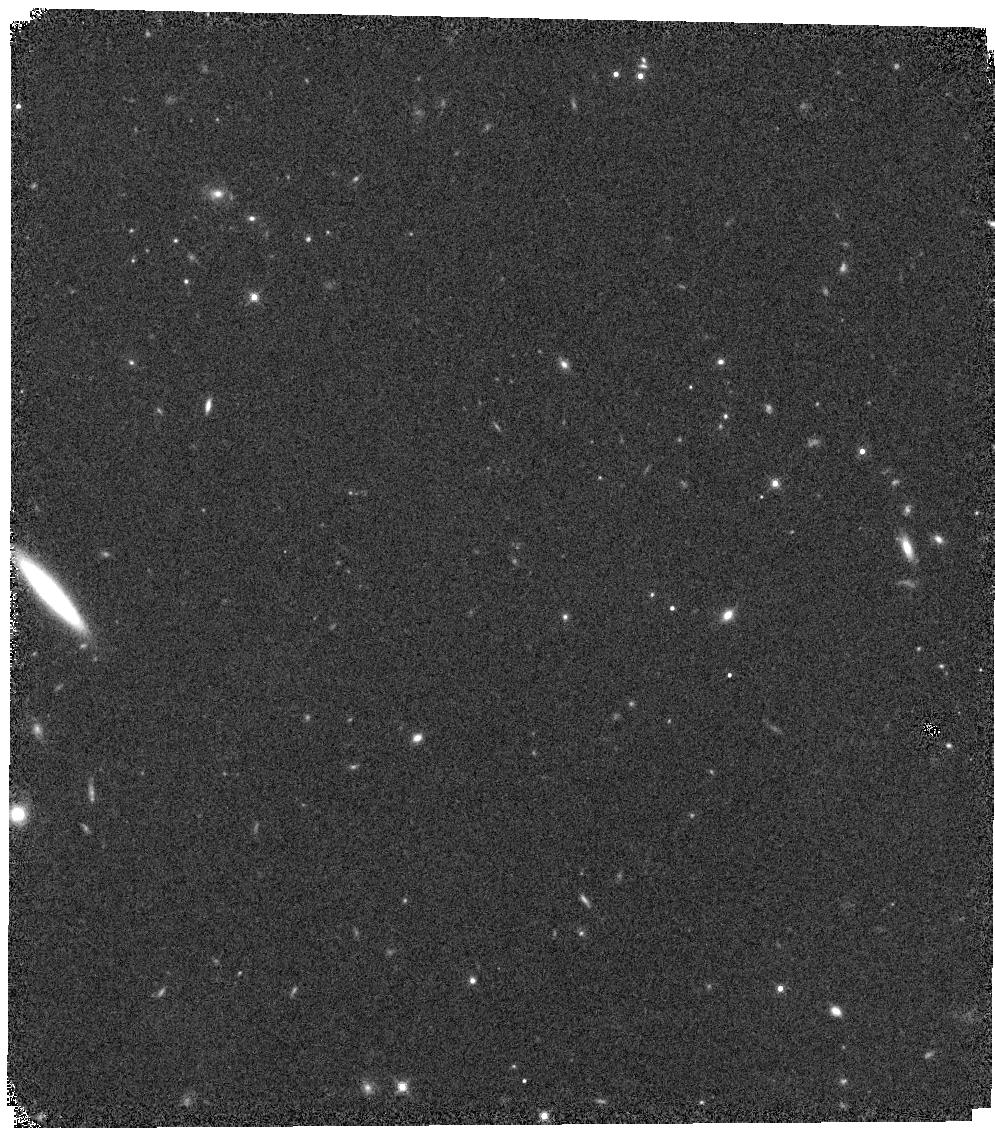
Target: W0032-4946
Instrument: WFC3/IR
Filter: F139M
Exposure: 20 min
Observation ID: hst_15201_03_wfc3_ir_f139m_idl203

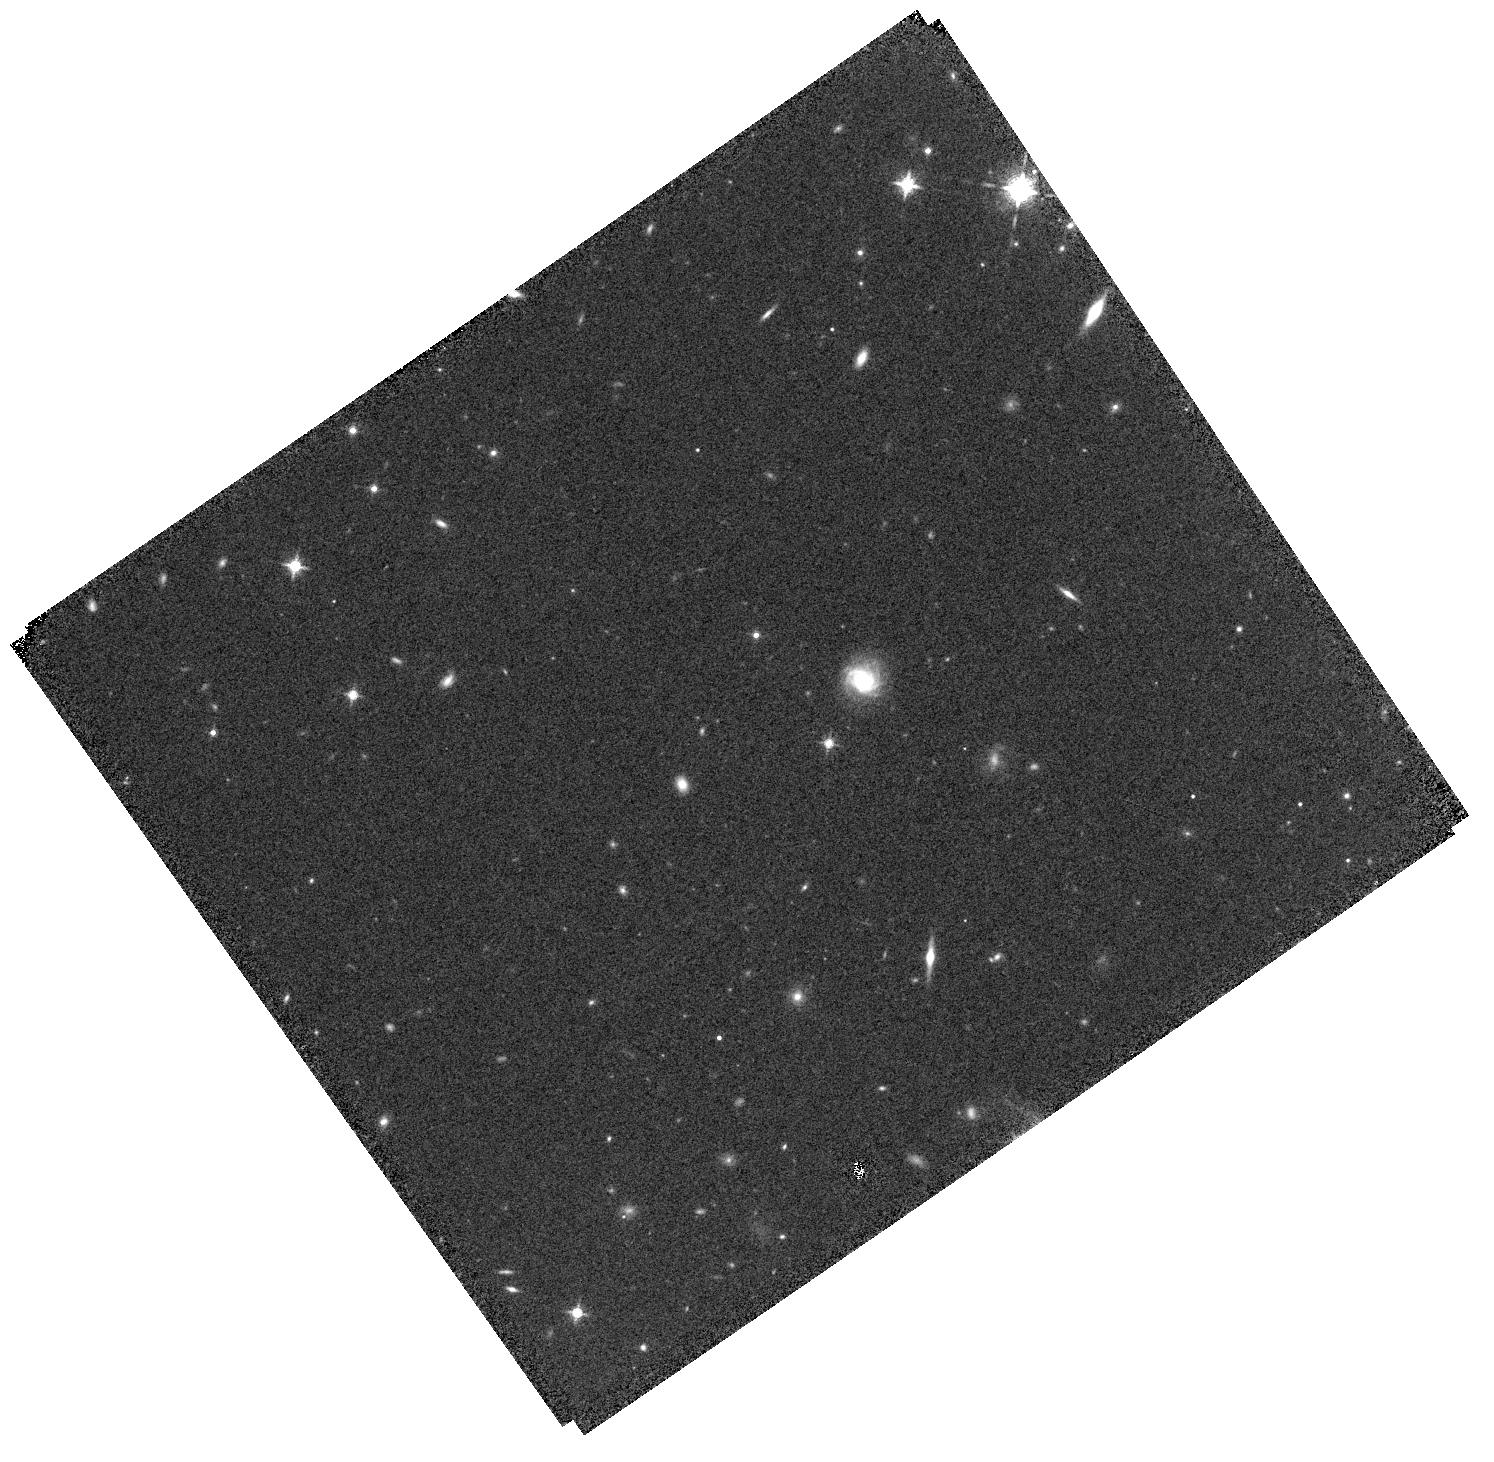
Target: W0413-4750
Instrument: WFC3/IR
Filter: F127M
Exposure: 20 min
Observation ID: hst_15201_13_wfc3_ir_f127m_idl213

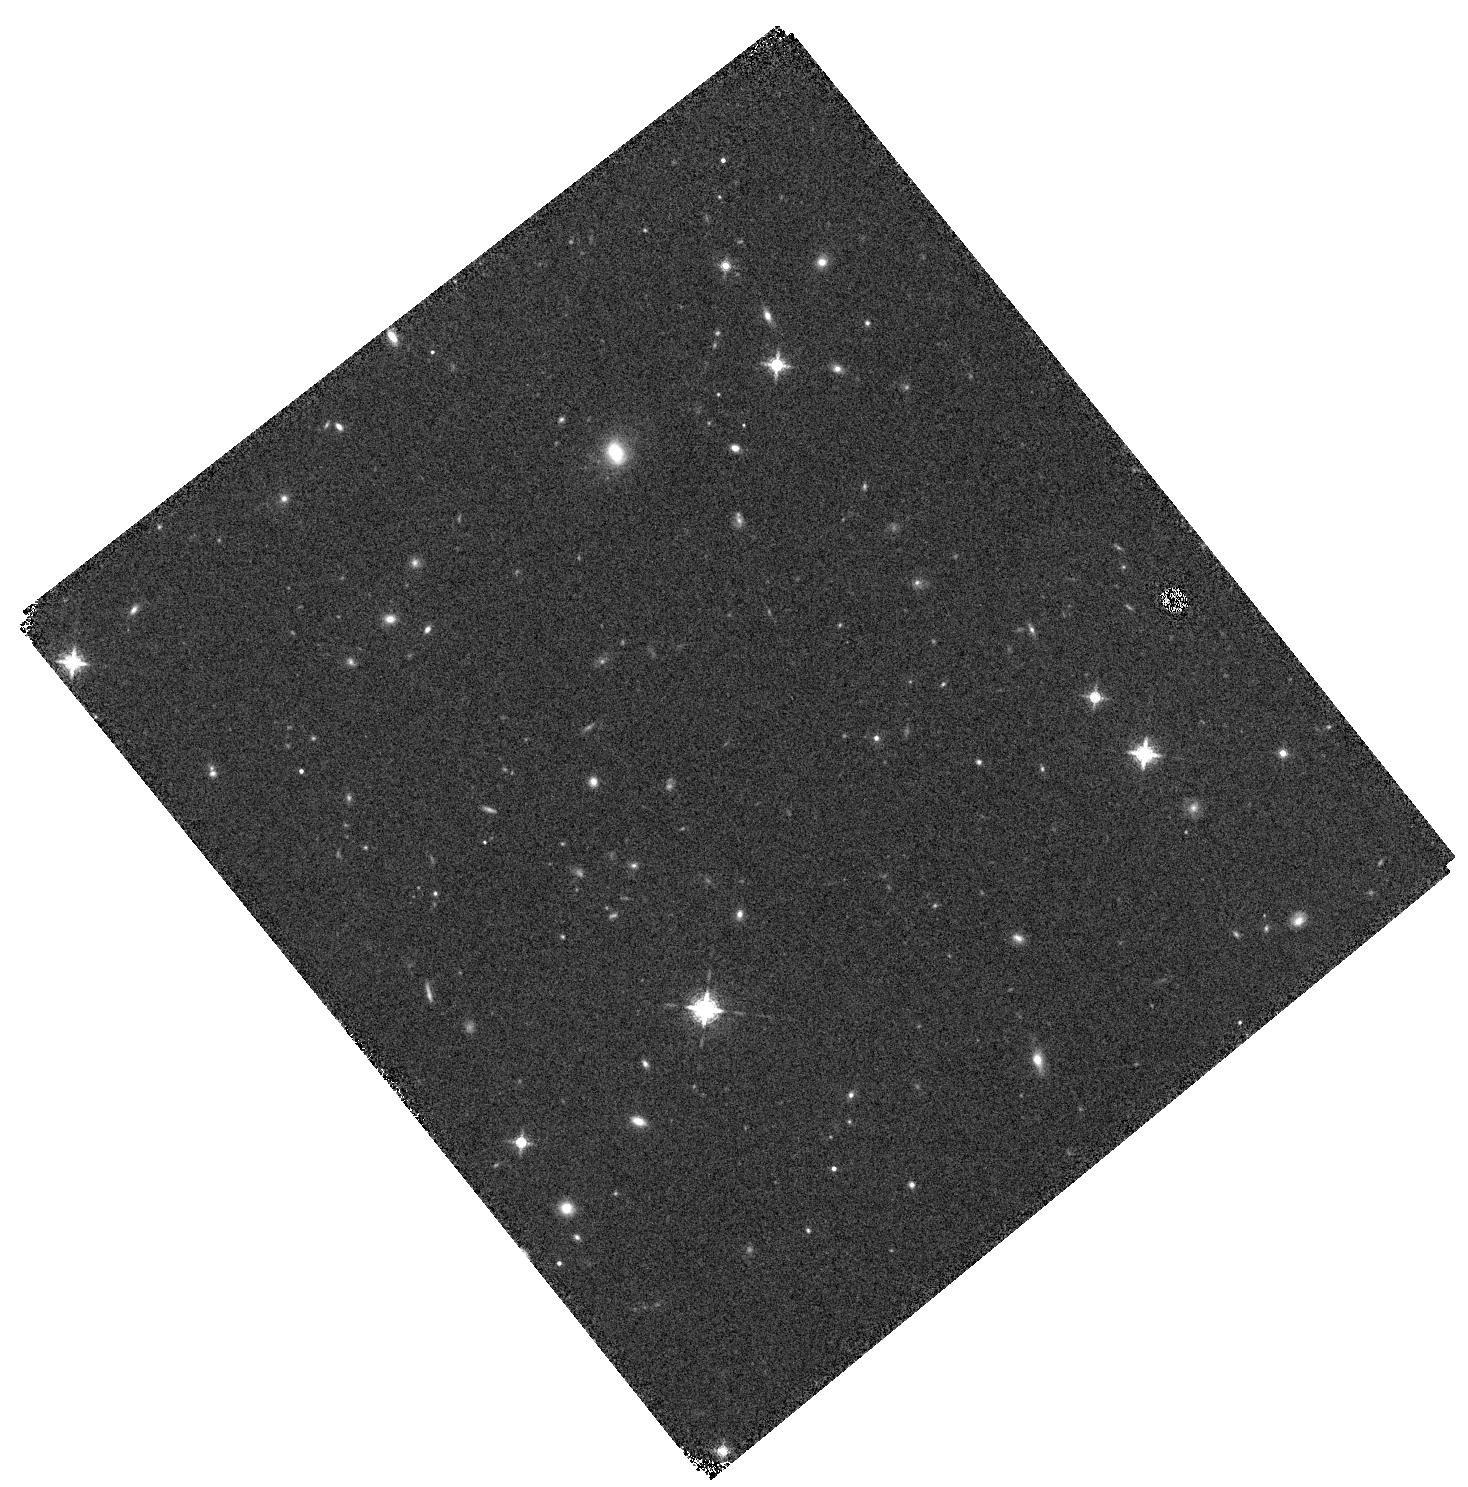
Target: W0350-5658
Instrument: WFC3/IR
Filter: F139M
Exposure: 22 min
Observation ID: hst_15201_09_wfc3_ir_f139m_idl209

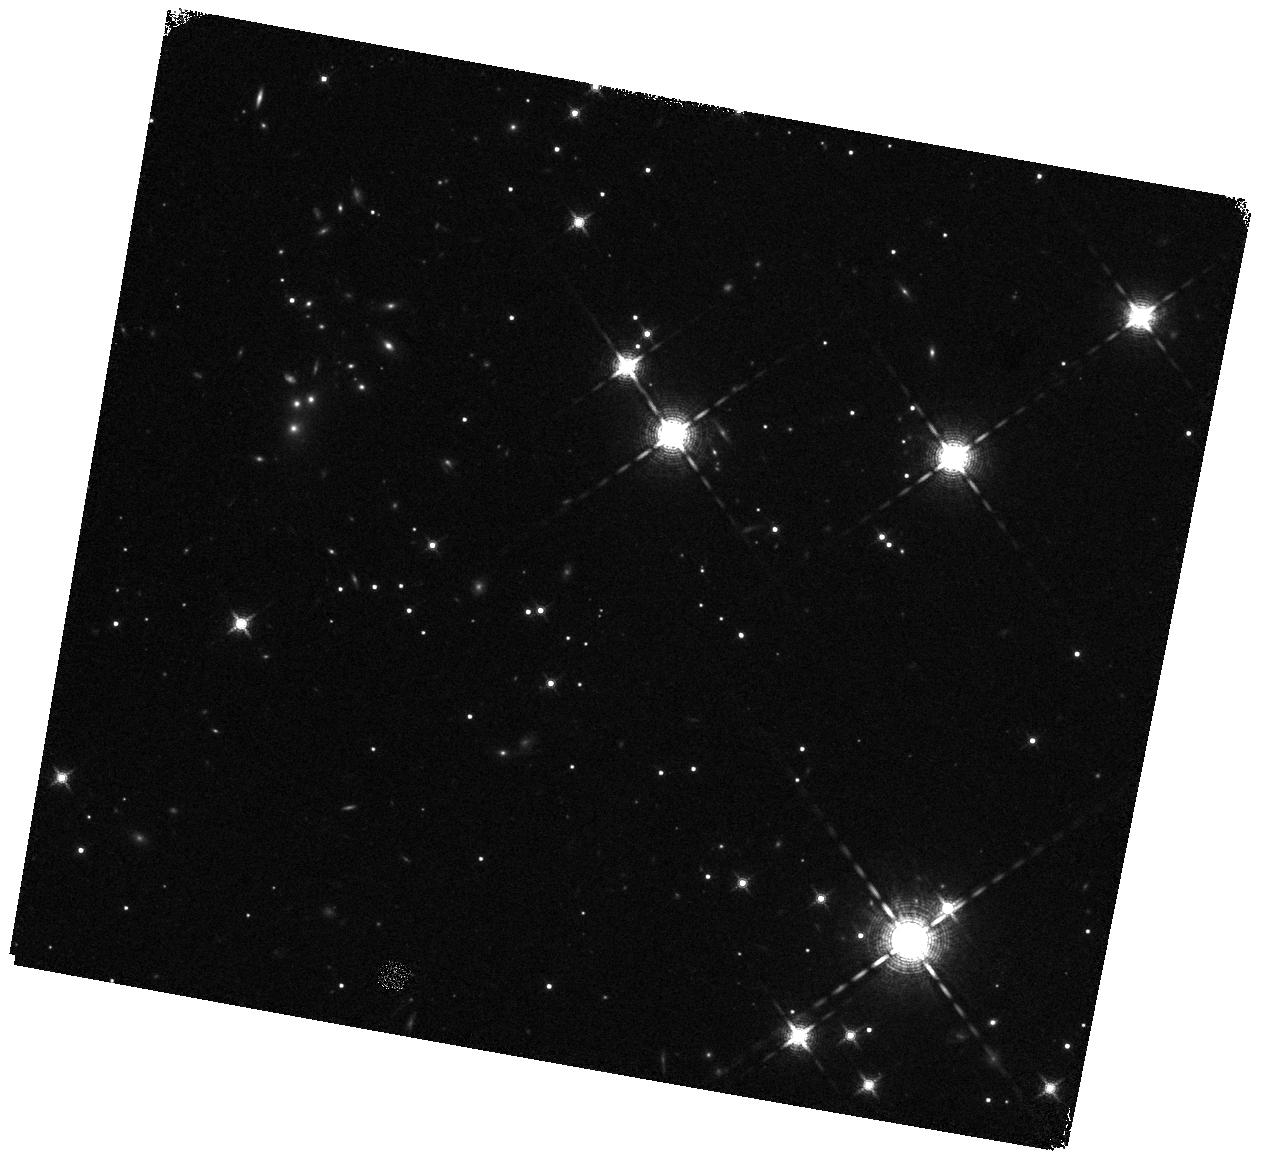
Target: W2056+1459
Instrument: WFC3/IR
Filter: F139M
Exposure: 20 min
Observation ID: hst_15201_26_wfc3_ir_f139m_idl226

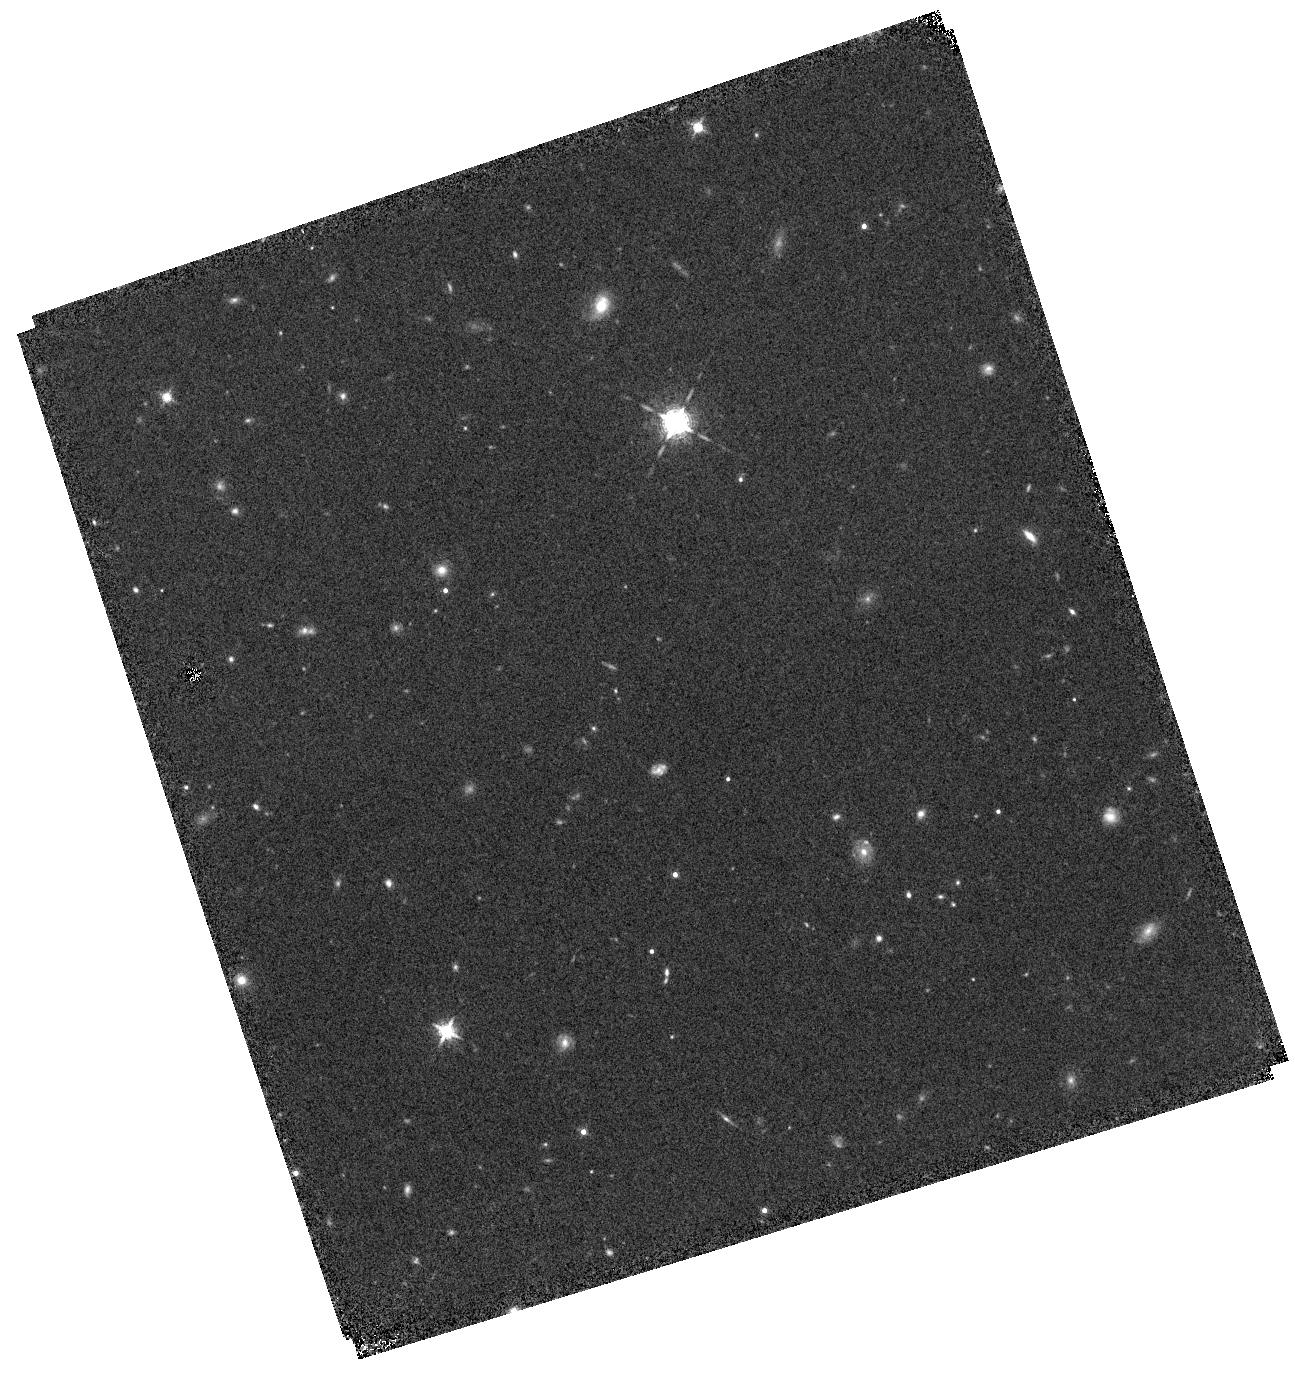
Target: W0359-5401
Instrument: WFC3/IR
Filter: F127M
Exposure: 20 min
Observation ID: hst_15201_10_wfc3_ir_f127m_idl210

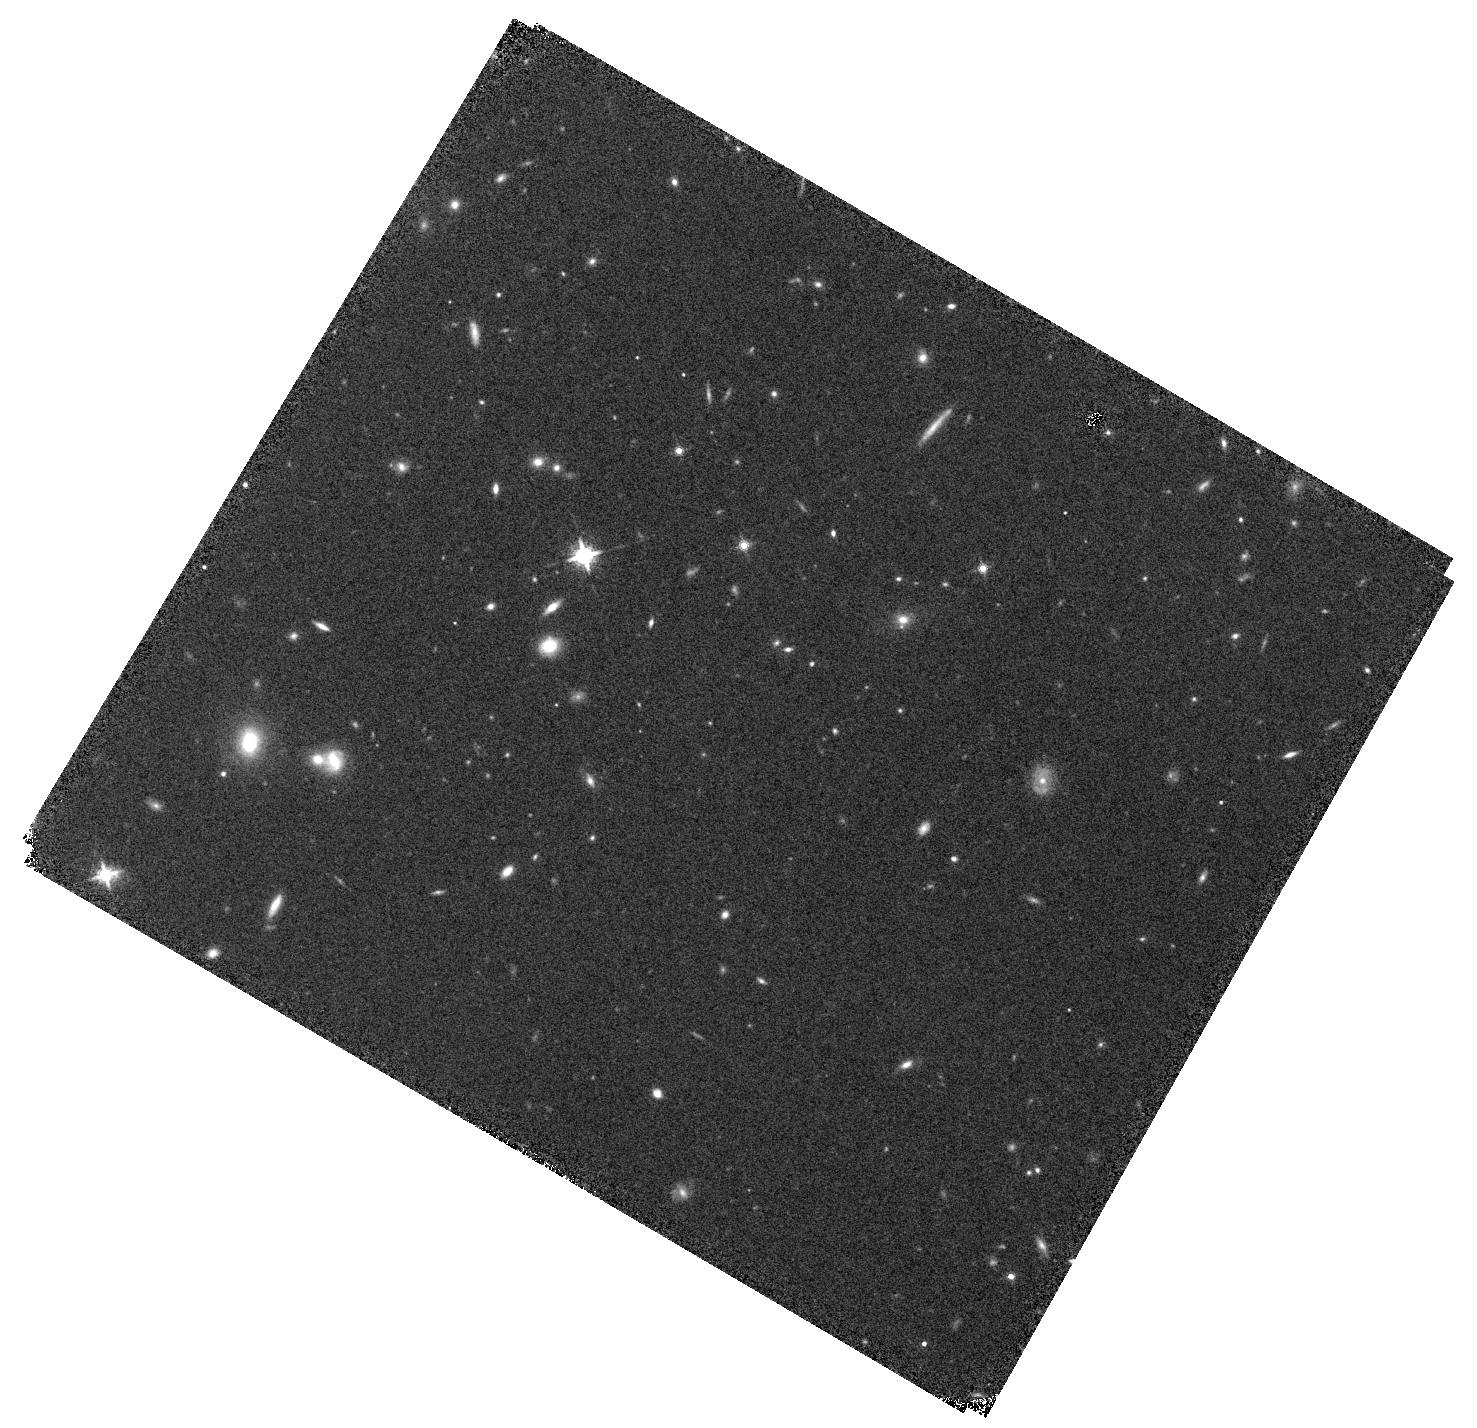
Target: W0812+4021
Instrument: WFC3/IR
Filter: F139M
Exposure: 20 min
Observation ID: hst_15201_16_wfc3_ir_f139m_idl216

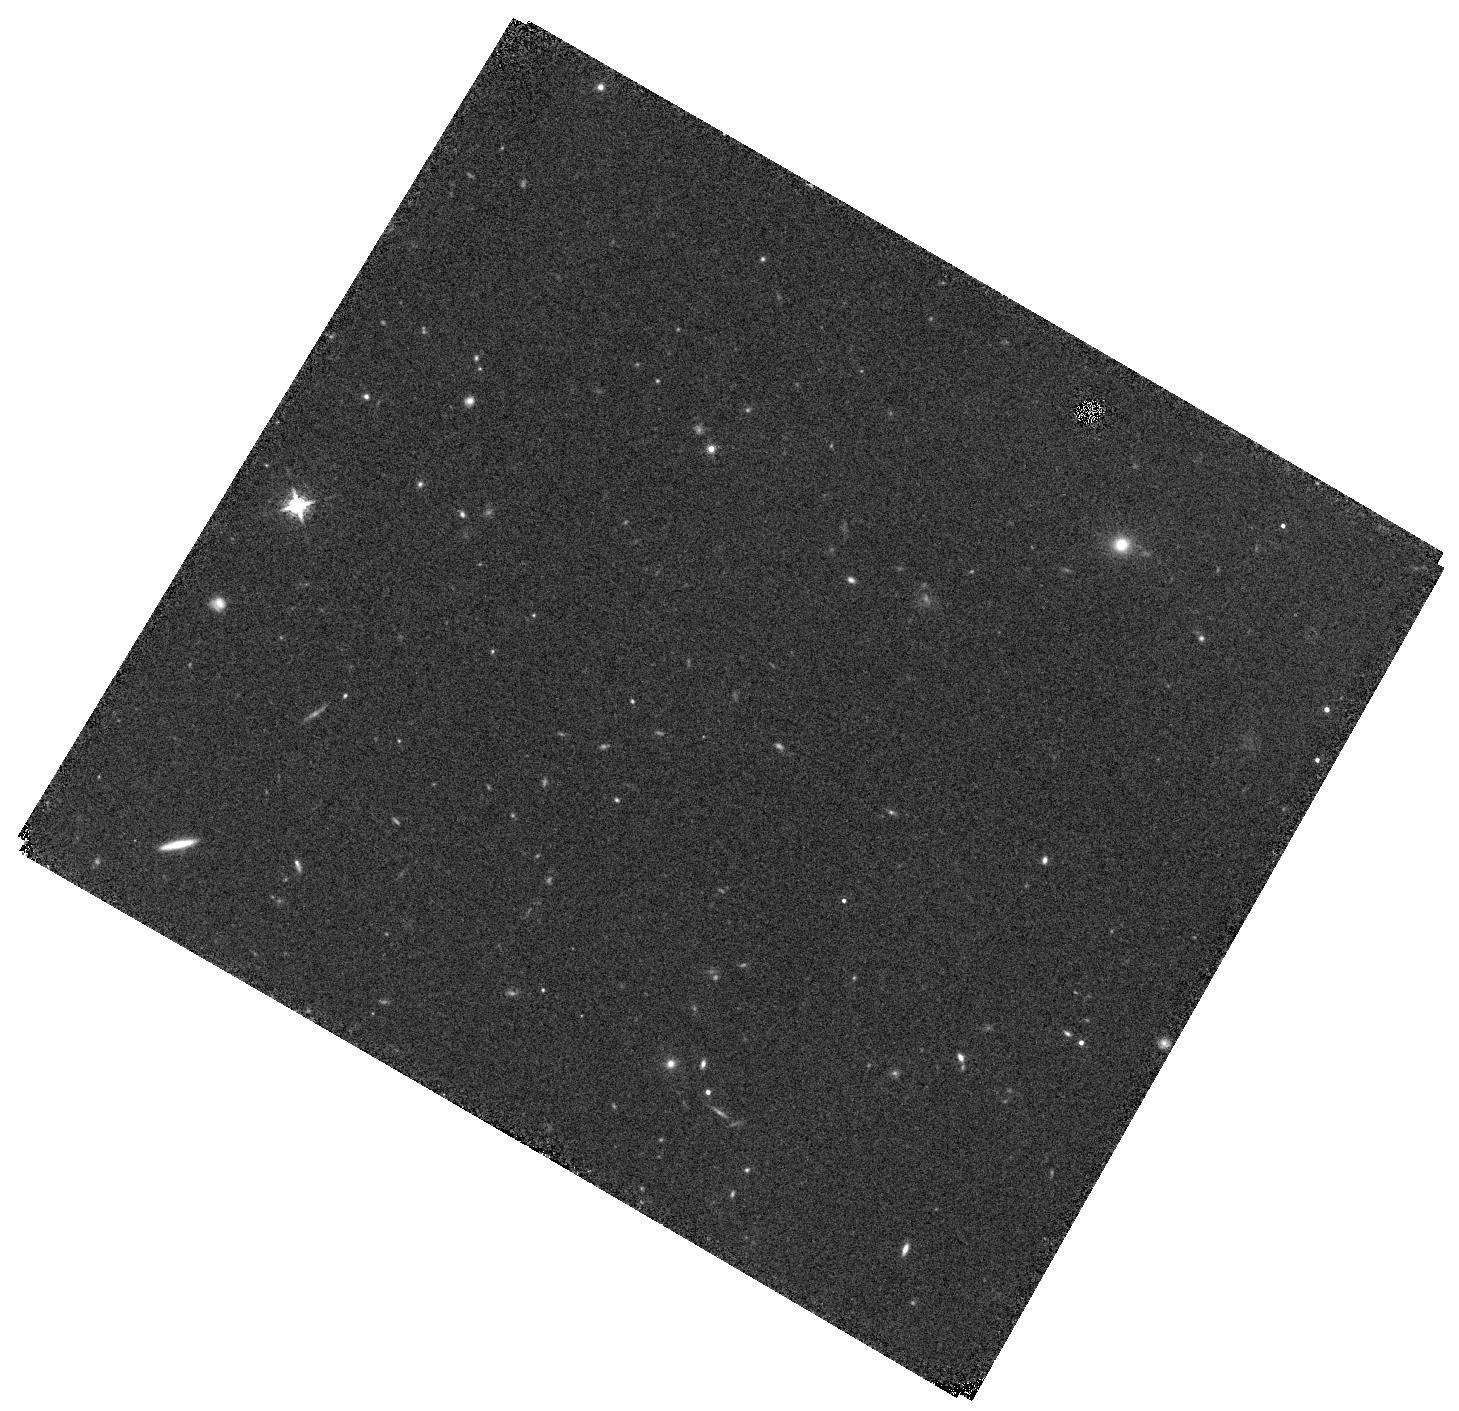
Target: W0857+5604
Instrument: WFC3/IR
Filter: F139M
Exposure: 22 min
Observation ID: hst_15201_17_wfc3_ir_f139m_idl217

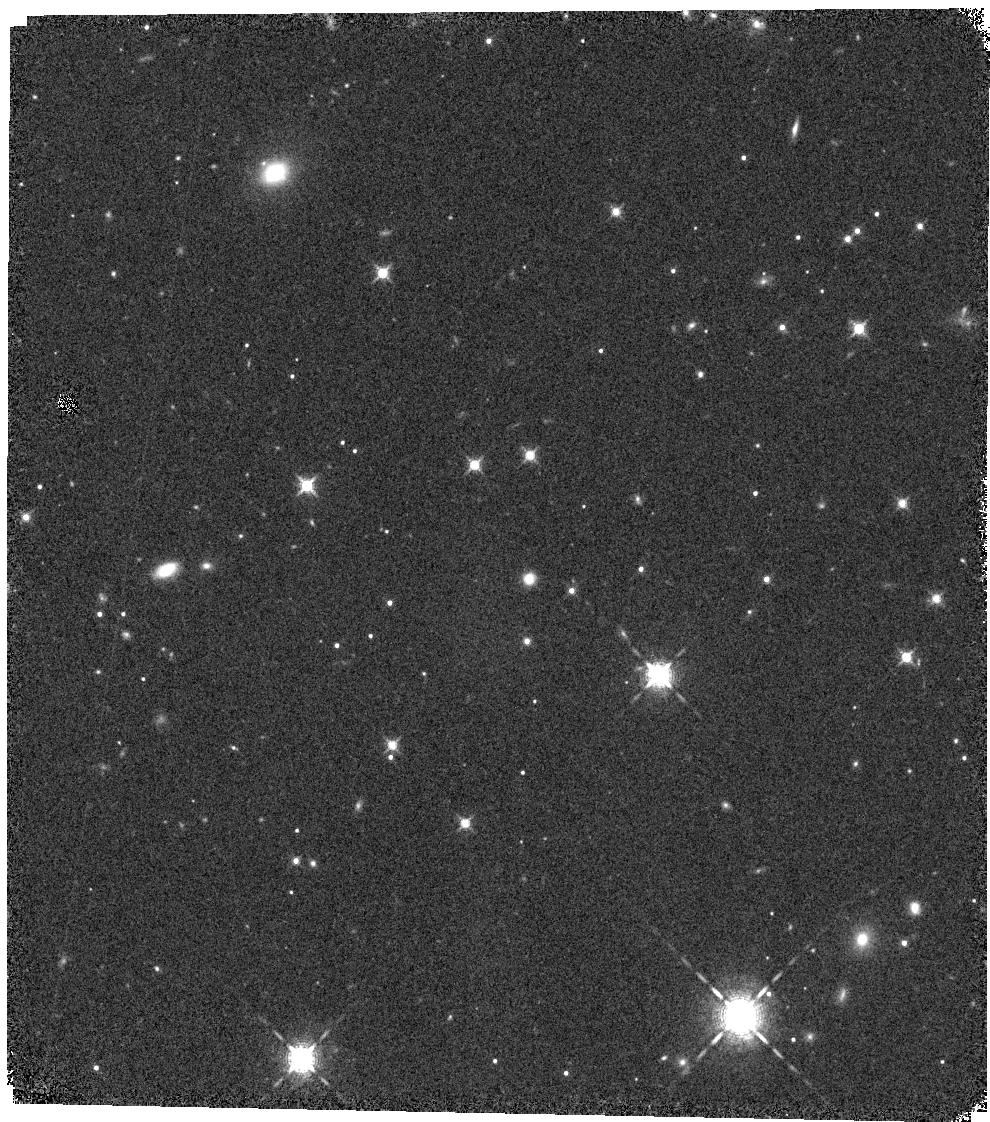
Target: W1738+2732
Instrument: WFC3/IR
Filter: F127M
Exposure: 20 min
Observation ID: hst_15201_24_wfc3_ir_f127m_idl224

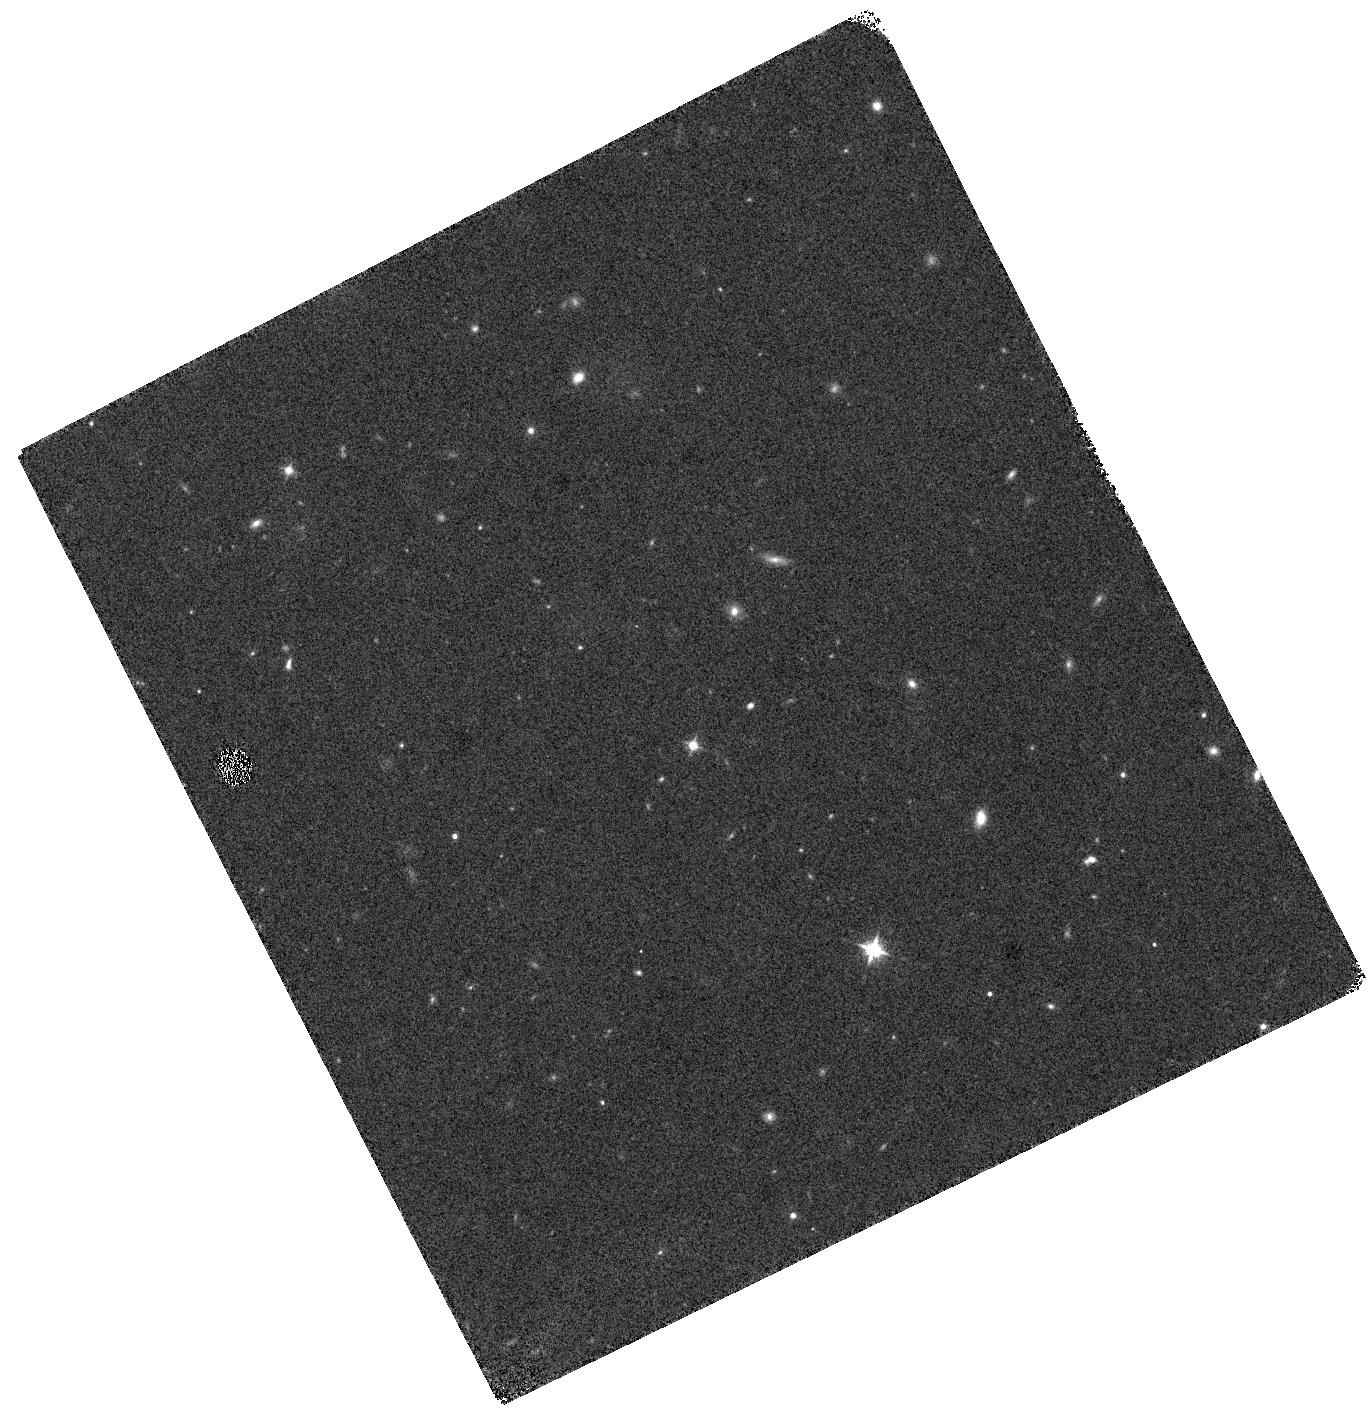
Target: CFBDSJ0133+0231
Instrument: WFC3/IR
Filter: F127M
Exposure: 20 min
Observation ID: hst_15201_06_wfc3_ir_f127m_idl206

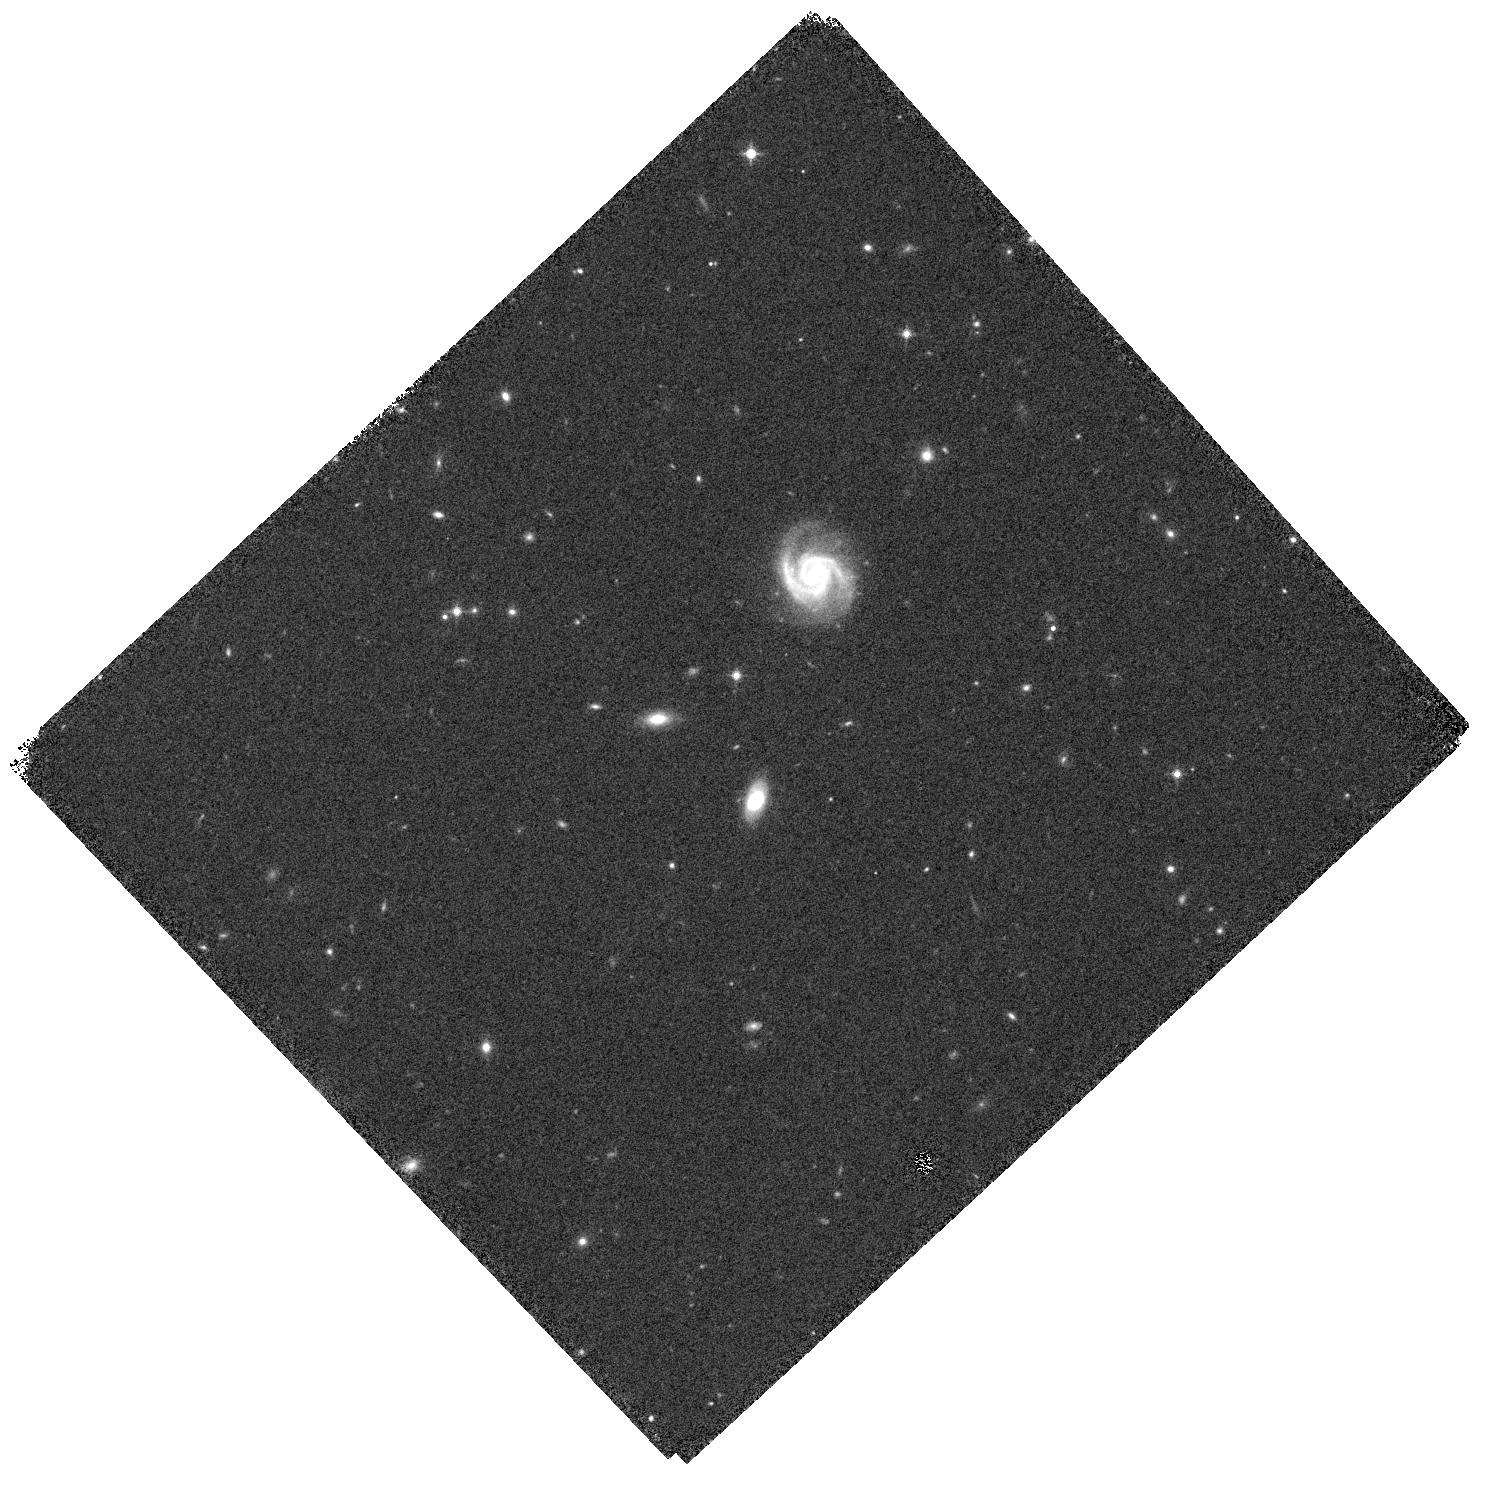
Target: W0325-3854
Instrument: WFC3/IR
Filter: F127M
Exposure: 20 min
Observation ID: hst_15201_07_wfc3_ir_f127m_idl207

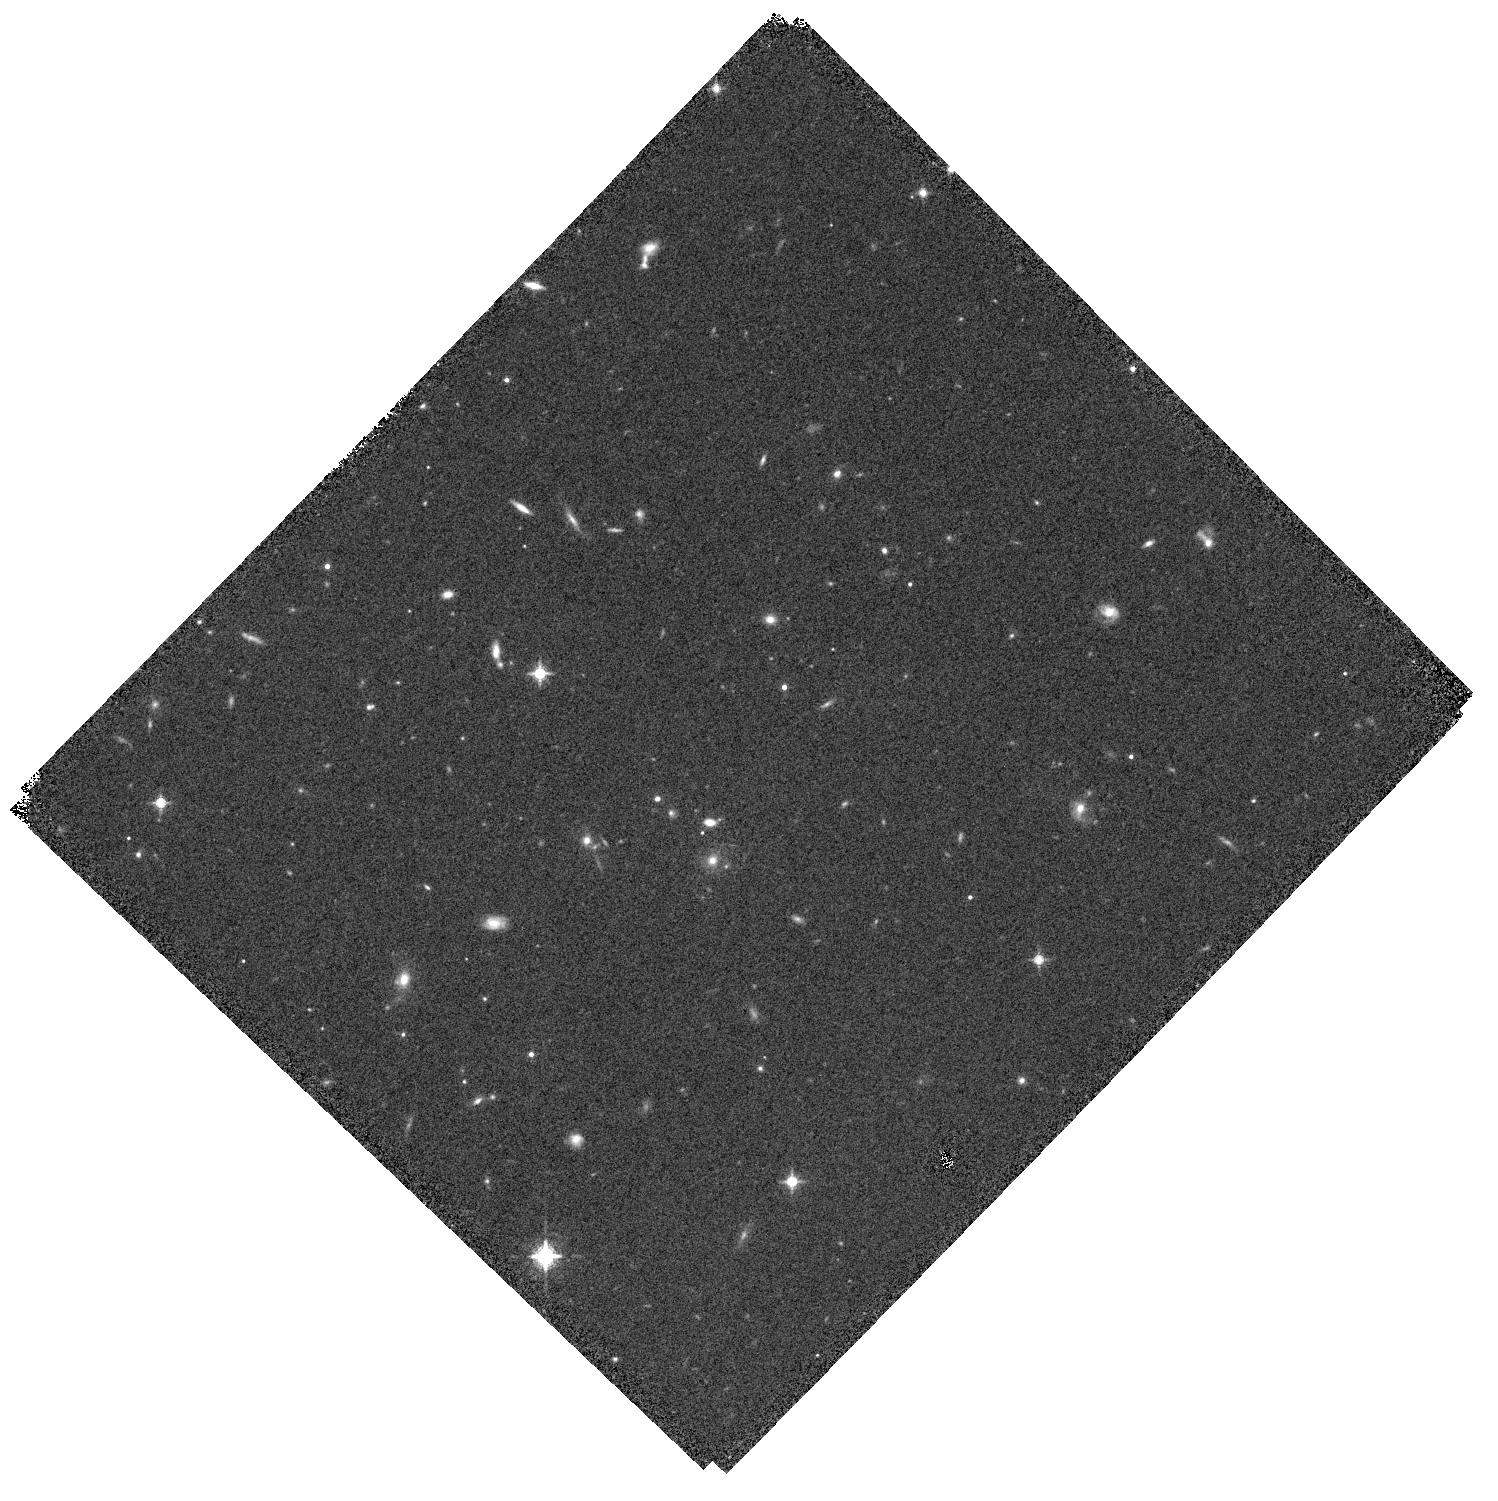
Target: W1206+8401
Instrument: WFC3/IR
Filter: F127M
Exposure: 22 min
Observation ID: hst_15201_20_wfc3_ir_f127m_idl220

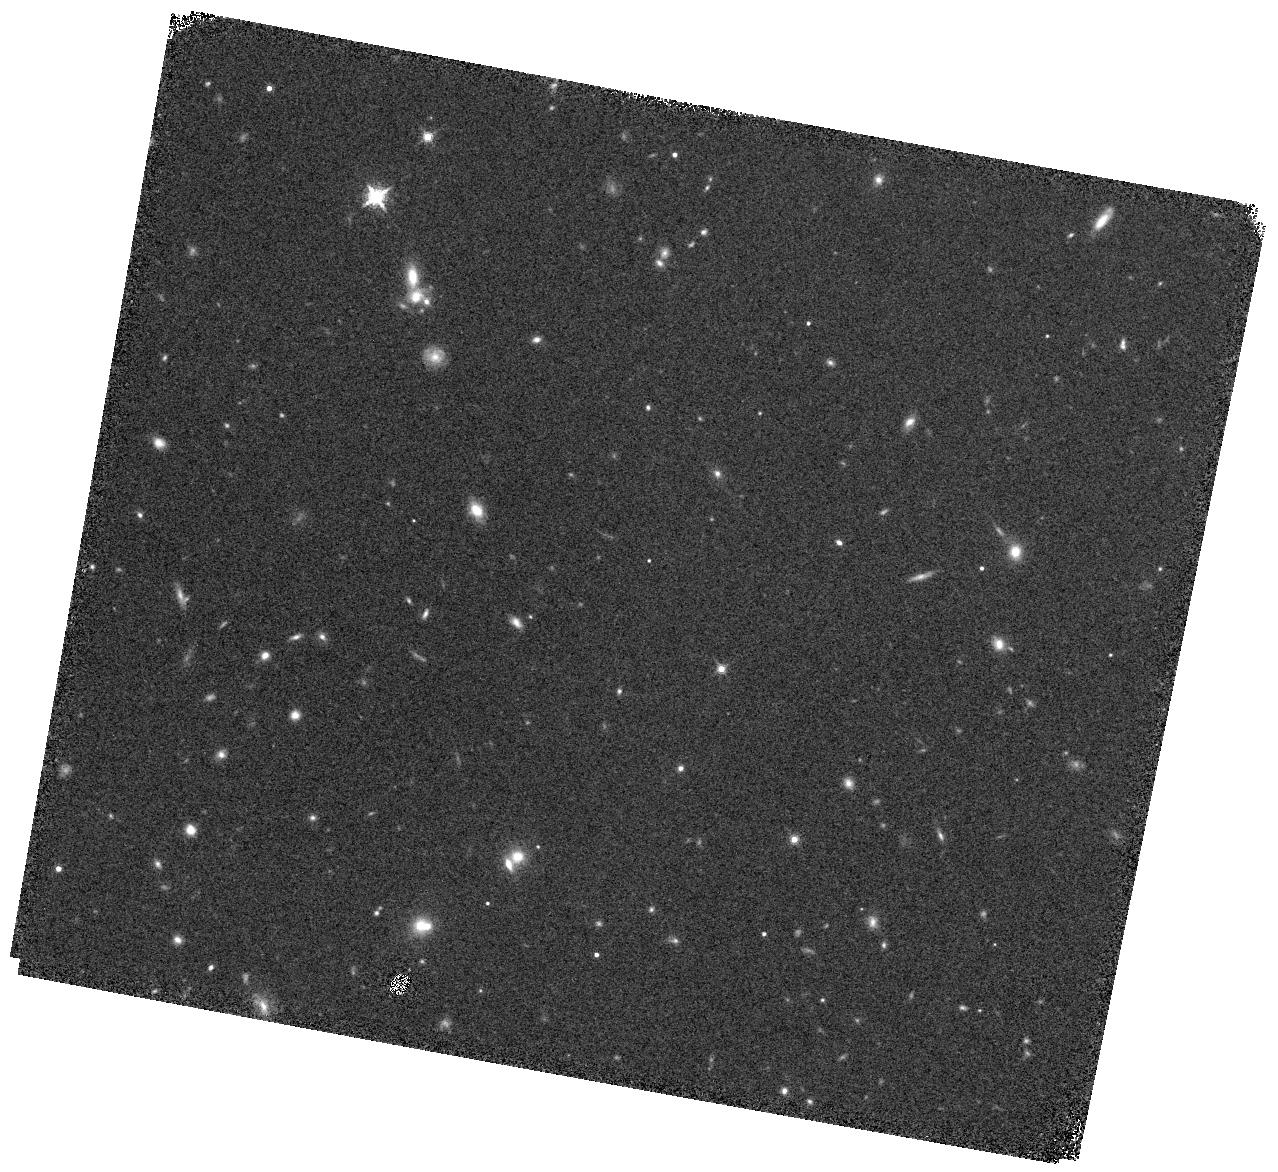
Target: W0038+2758
Instrument: WFC3/IR
Filter: F139M
Exposure: 20 min
Observation ID: hst_15201_04_wfc3_ir_f139m_idl204

Looking for the Coldest Atmospheres: a Search for Planetary Mass Companions around T and Y Brown Dwarfs (PI: Fontanive, Clemence)

We propose to obtain WFC3/IR imaging of the very coolest brown dwarfs (T < 800 K) to search for substellar and planetary-mass companions to these objects. Companions discovered by this program would likely be analogues of the ~250 K brown dwarf WISE 0855 and would provide vital benchmark objects for theoretical models, closing the gap in mass and temperature between brown dwarfs and planets. Finding such an object as a member of a binary system would be even more valuable as it would allow for the measurement of dynamical masses. We recently placed the first constraints to date on the binary frequency for brown dwarfs with spectral types >T8. This program will triple our current sample size, a requirement in order to confirm our current results and compare substellar binary properties for various spectral type and age populations. The WFC3/IR plate will allow us to probe near equal-mass binaries down to separations of 0.2" (2-3 AU for the typical distances of our targets). True cool companions should show strong absorption around 1.4 um as a result of the deep water absorption band observed at that wavelength in substellar spectra. We therefore propose observations in the WFC3 F127M and F139M filters which will allow us to robustly identify bona fide candidates and distinguish them from background stars based on this spectral feature. Most of our targets lack suitable NGS AO guide stars or LGS AO tip-tilt stars to be observed with ground-based telescopes, and the 1.4 um water band is often unobservable from the ground due to telluric water absorption. WFC3 on HST is thus the only instrument suitable for these observations.